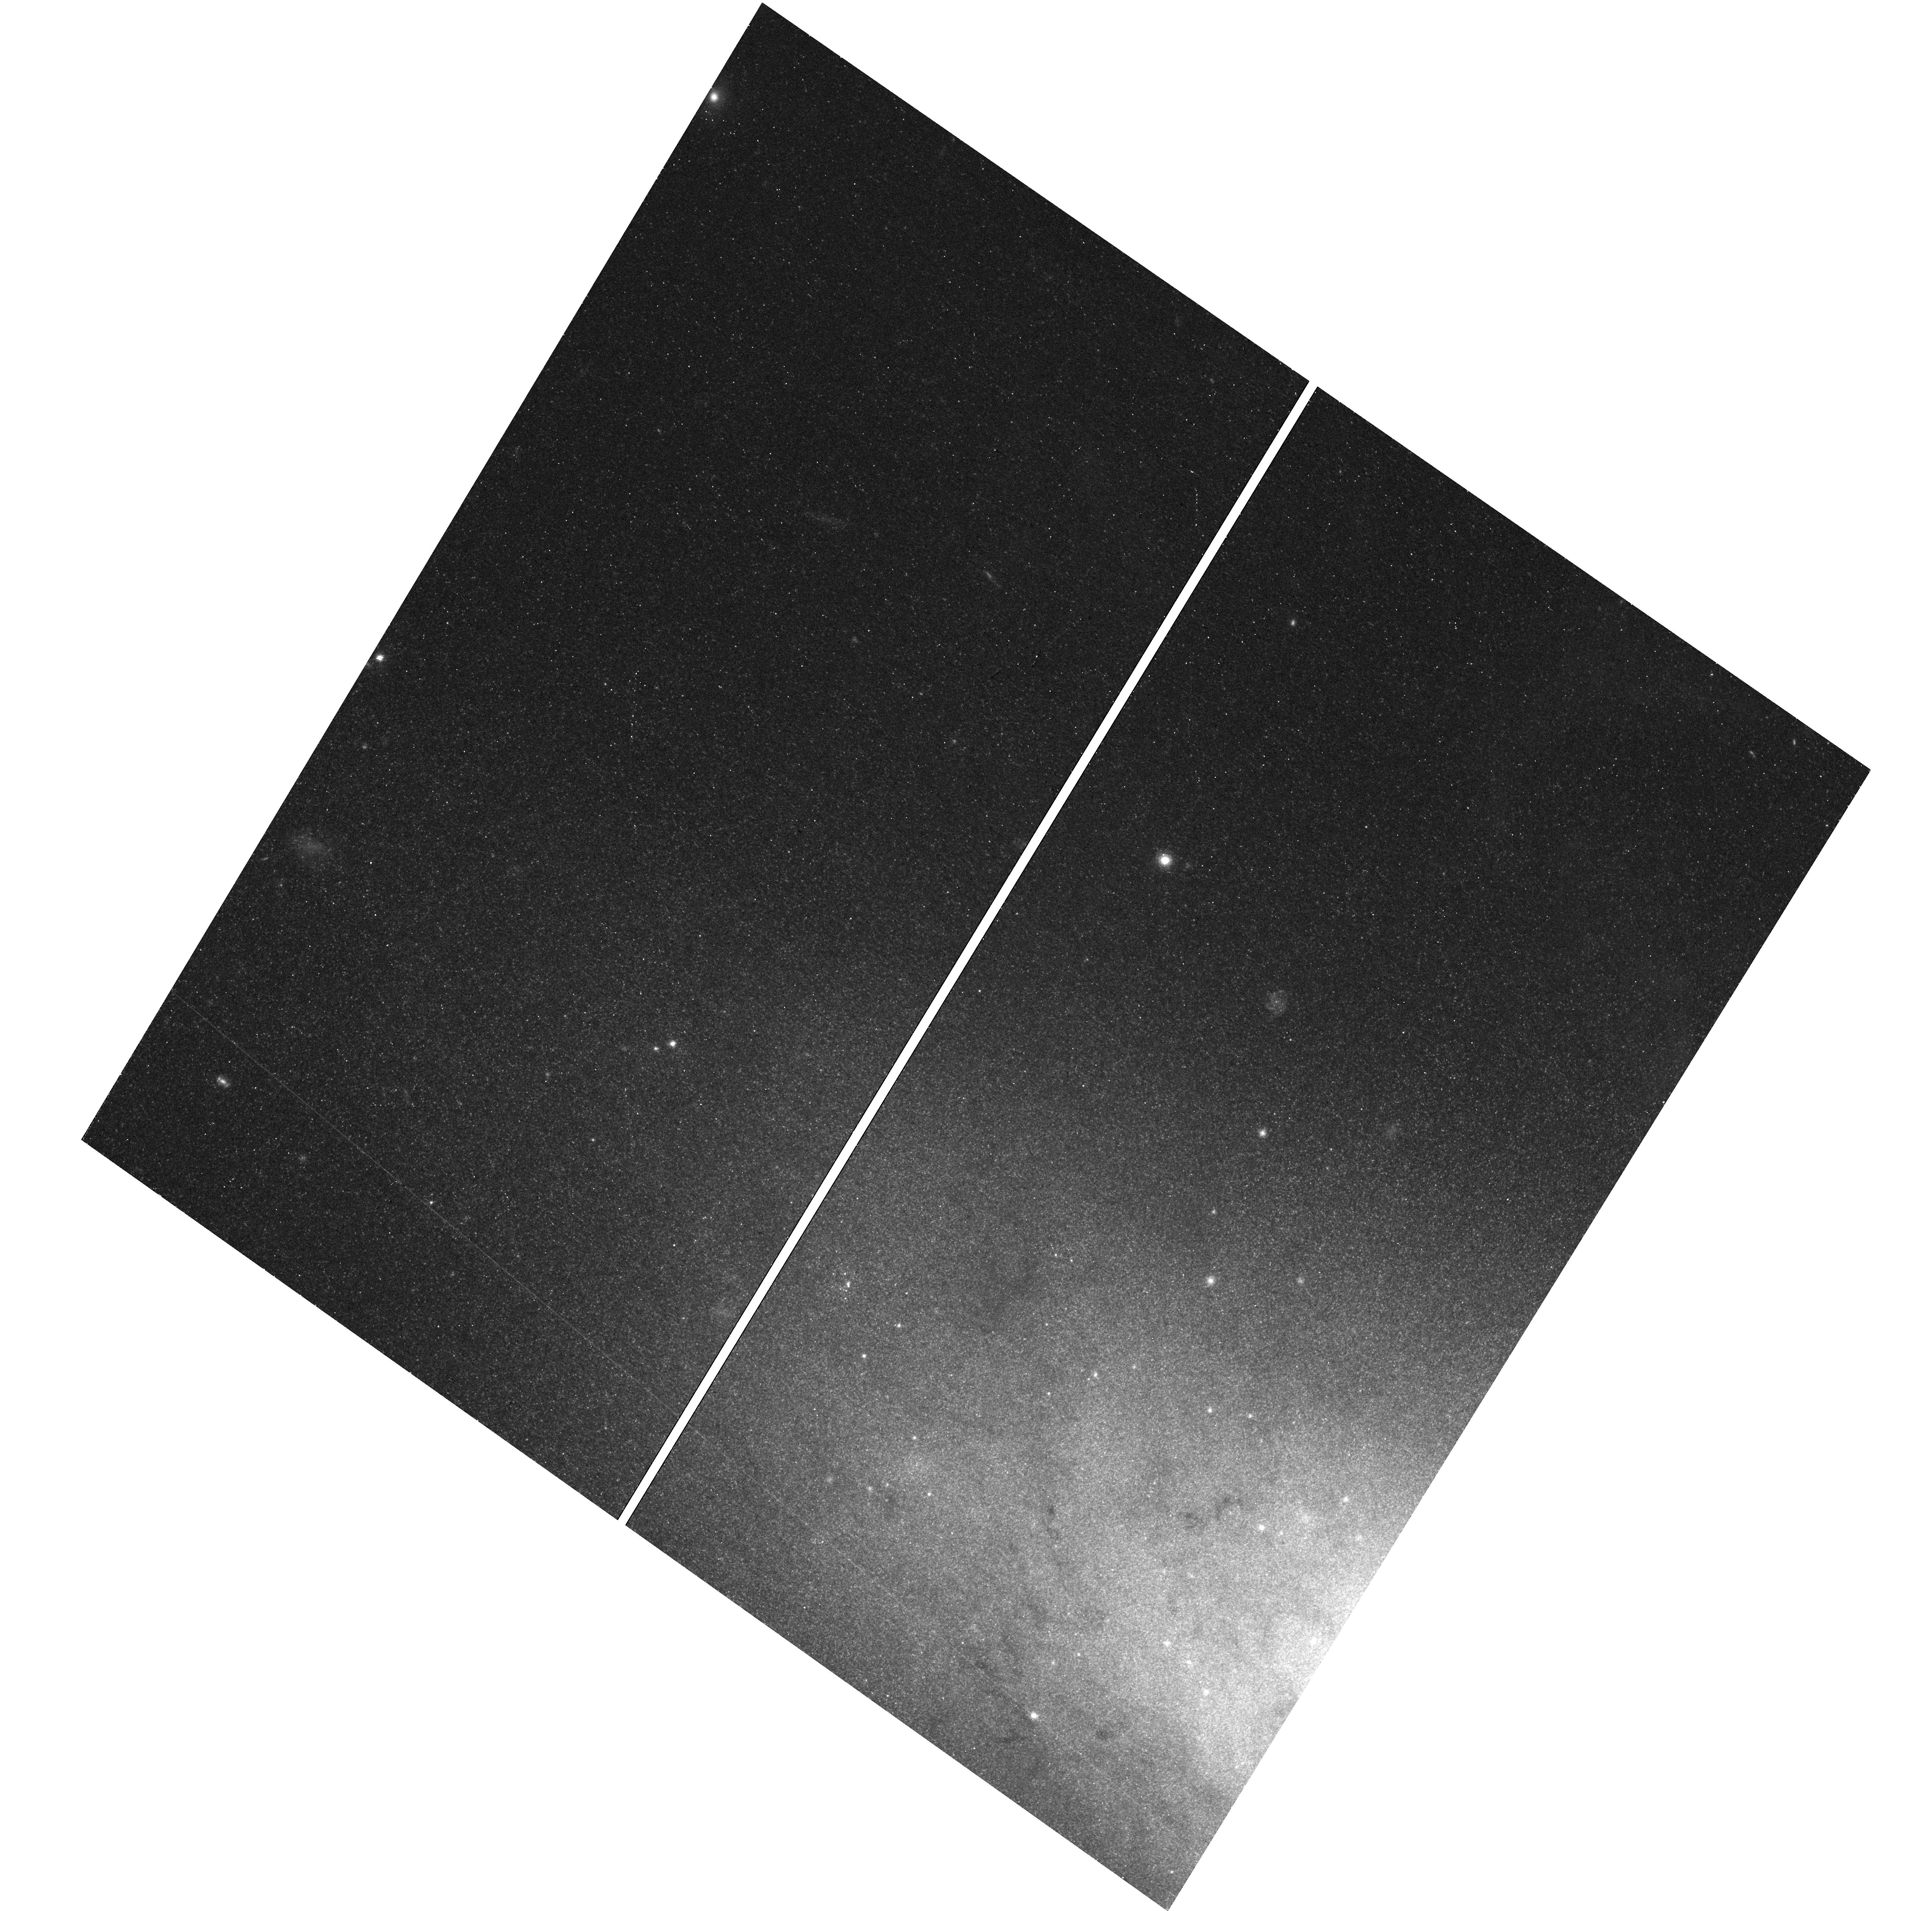
Target: field at RA 149.133°, Dec 69.726°. Instrument: WFC3/UVIS. Filter: F555W. Exposure: 16 min. Observation ID: hst_13286_56_wfc3_uvis_f555w_icb156

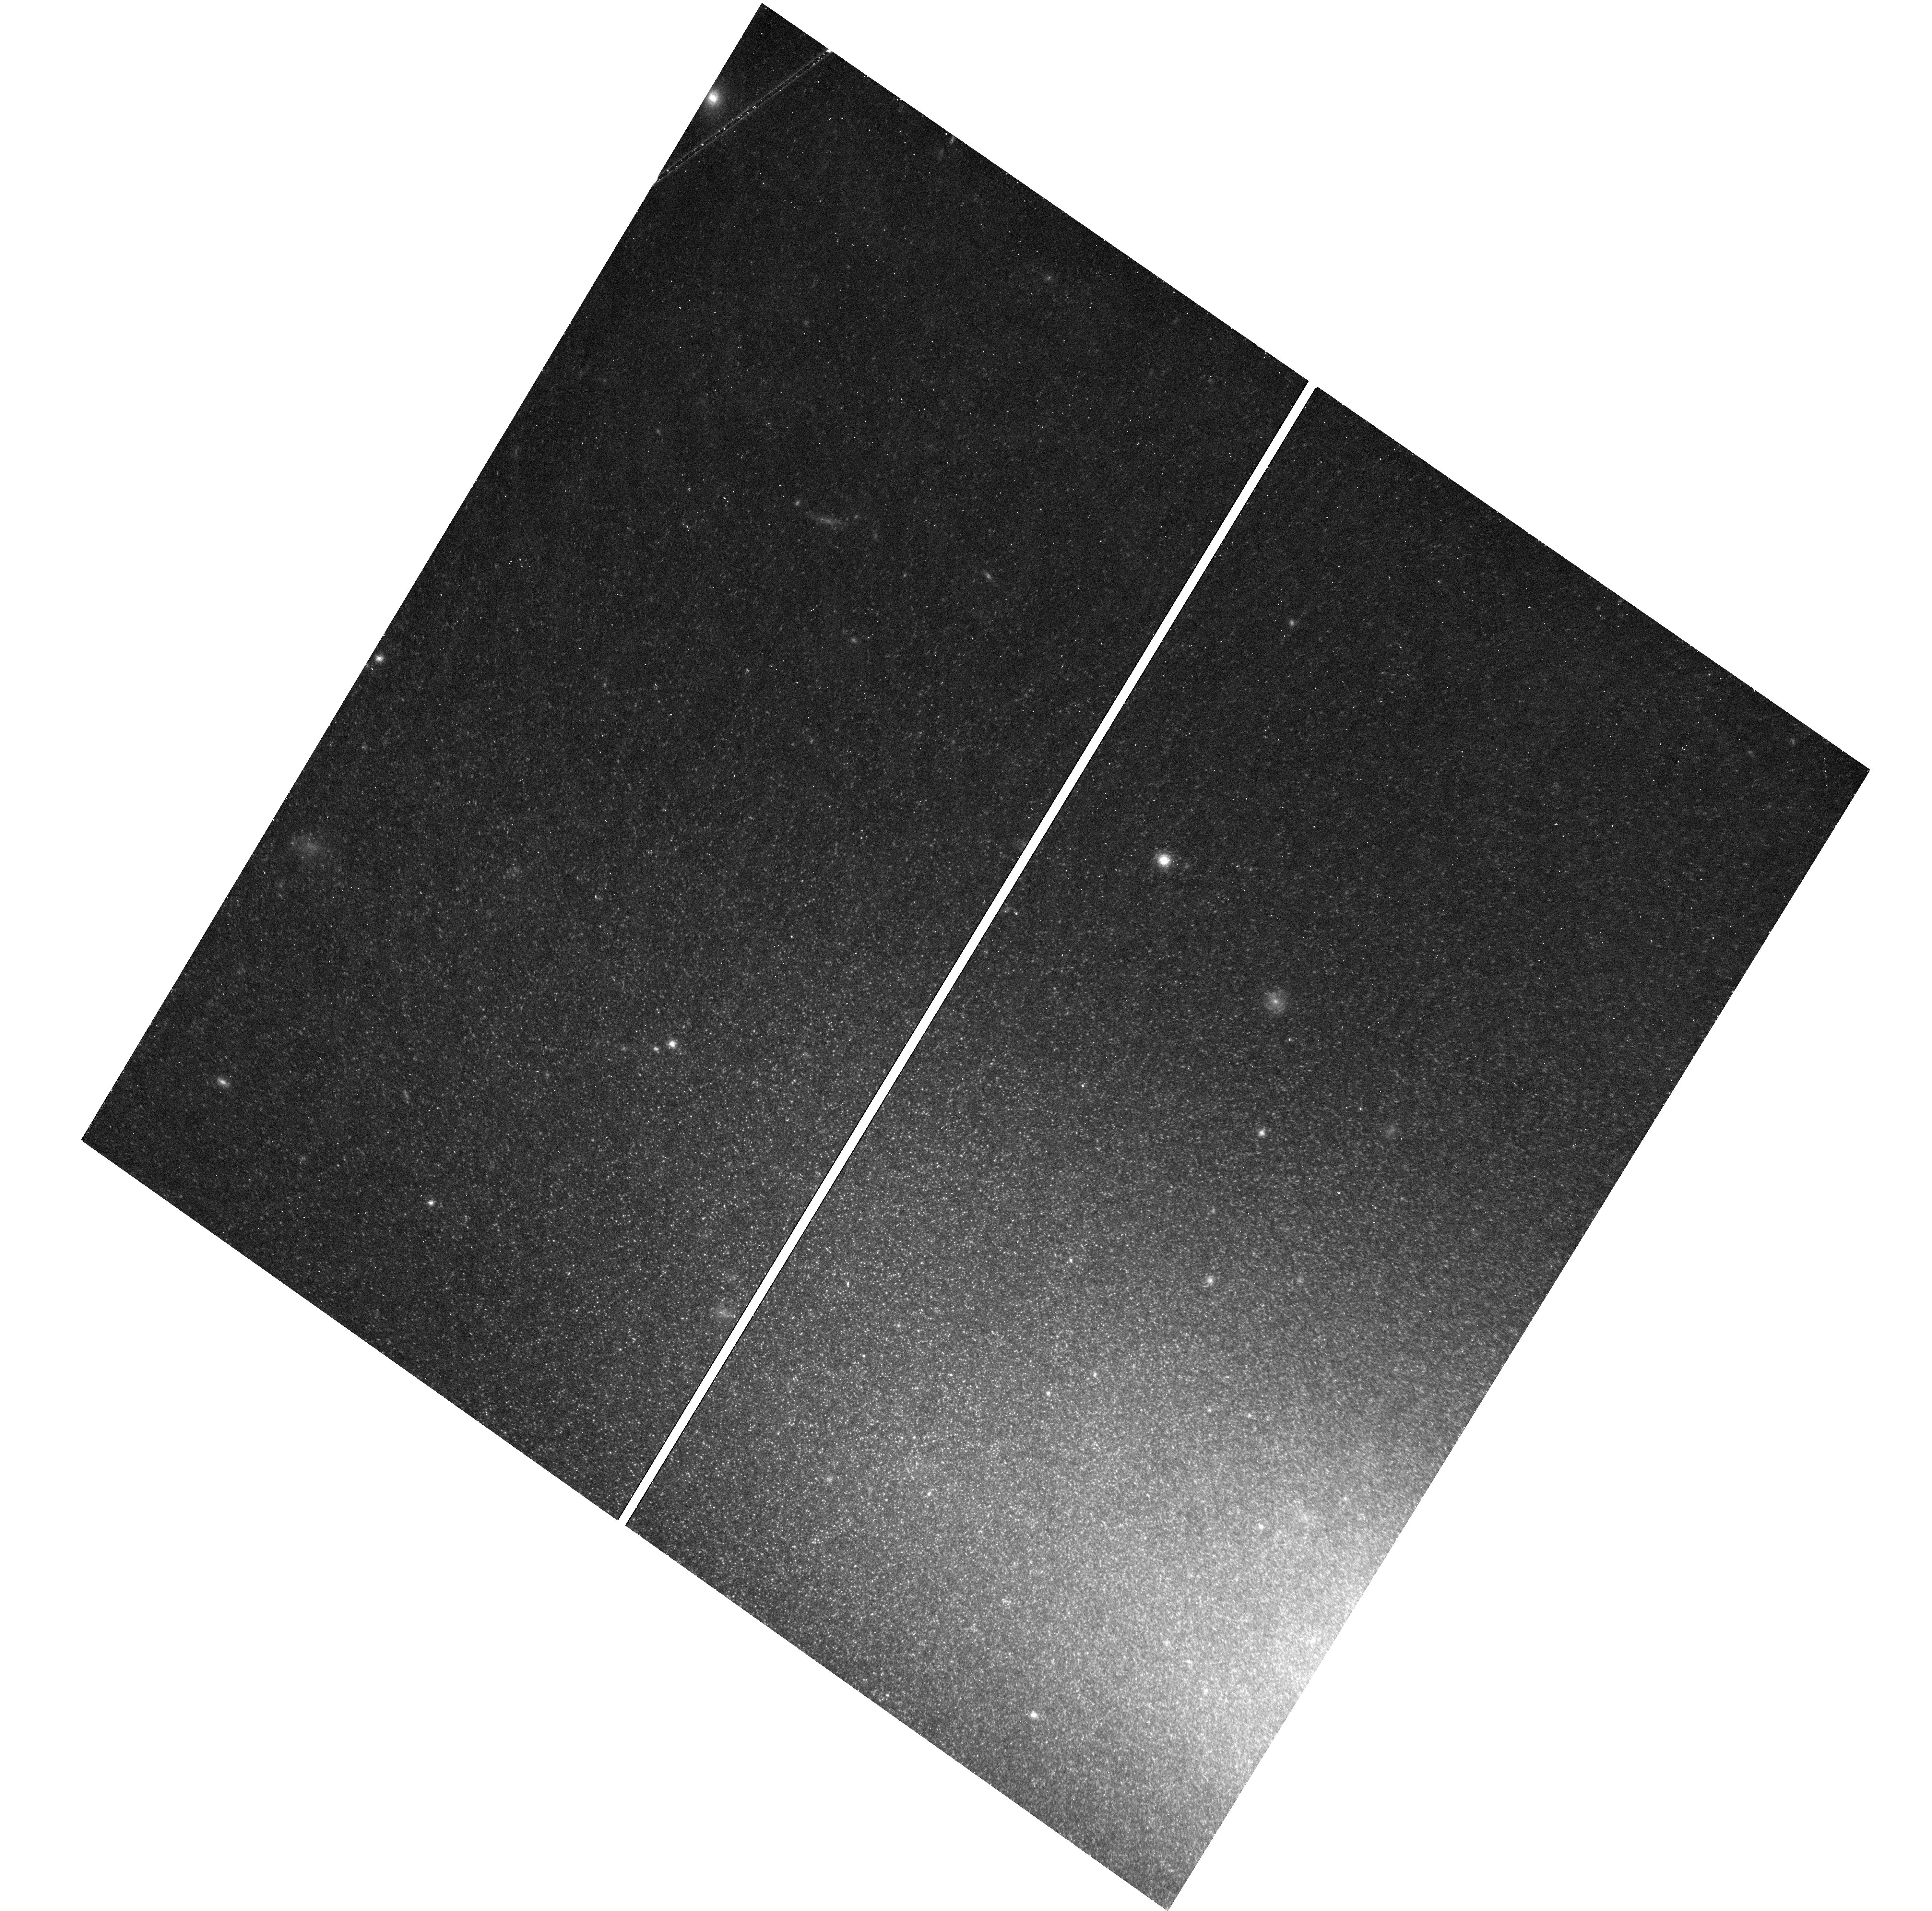
Target: field at RA 149.133°, Dec 69.726°. Instrument: WFC3/UVIS. Filter: F814W. Exposure: 16 min. Observation ID: hst_13286_53_wfc3_uvis_f814w_icb153

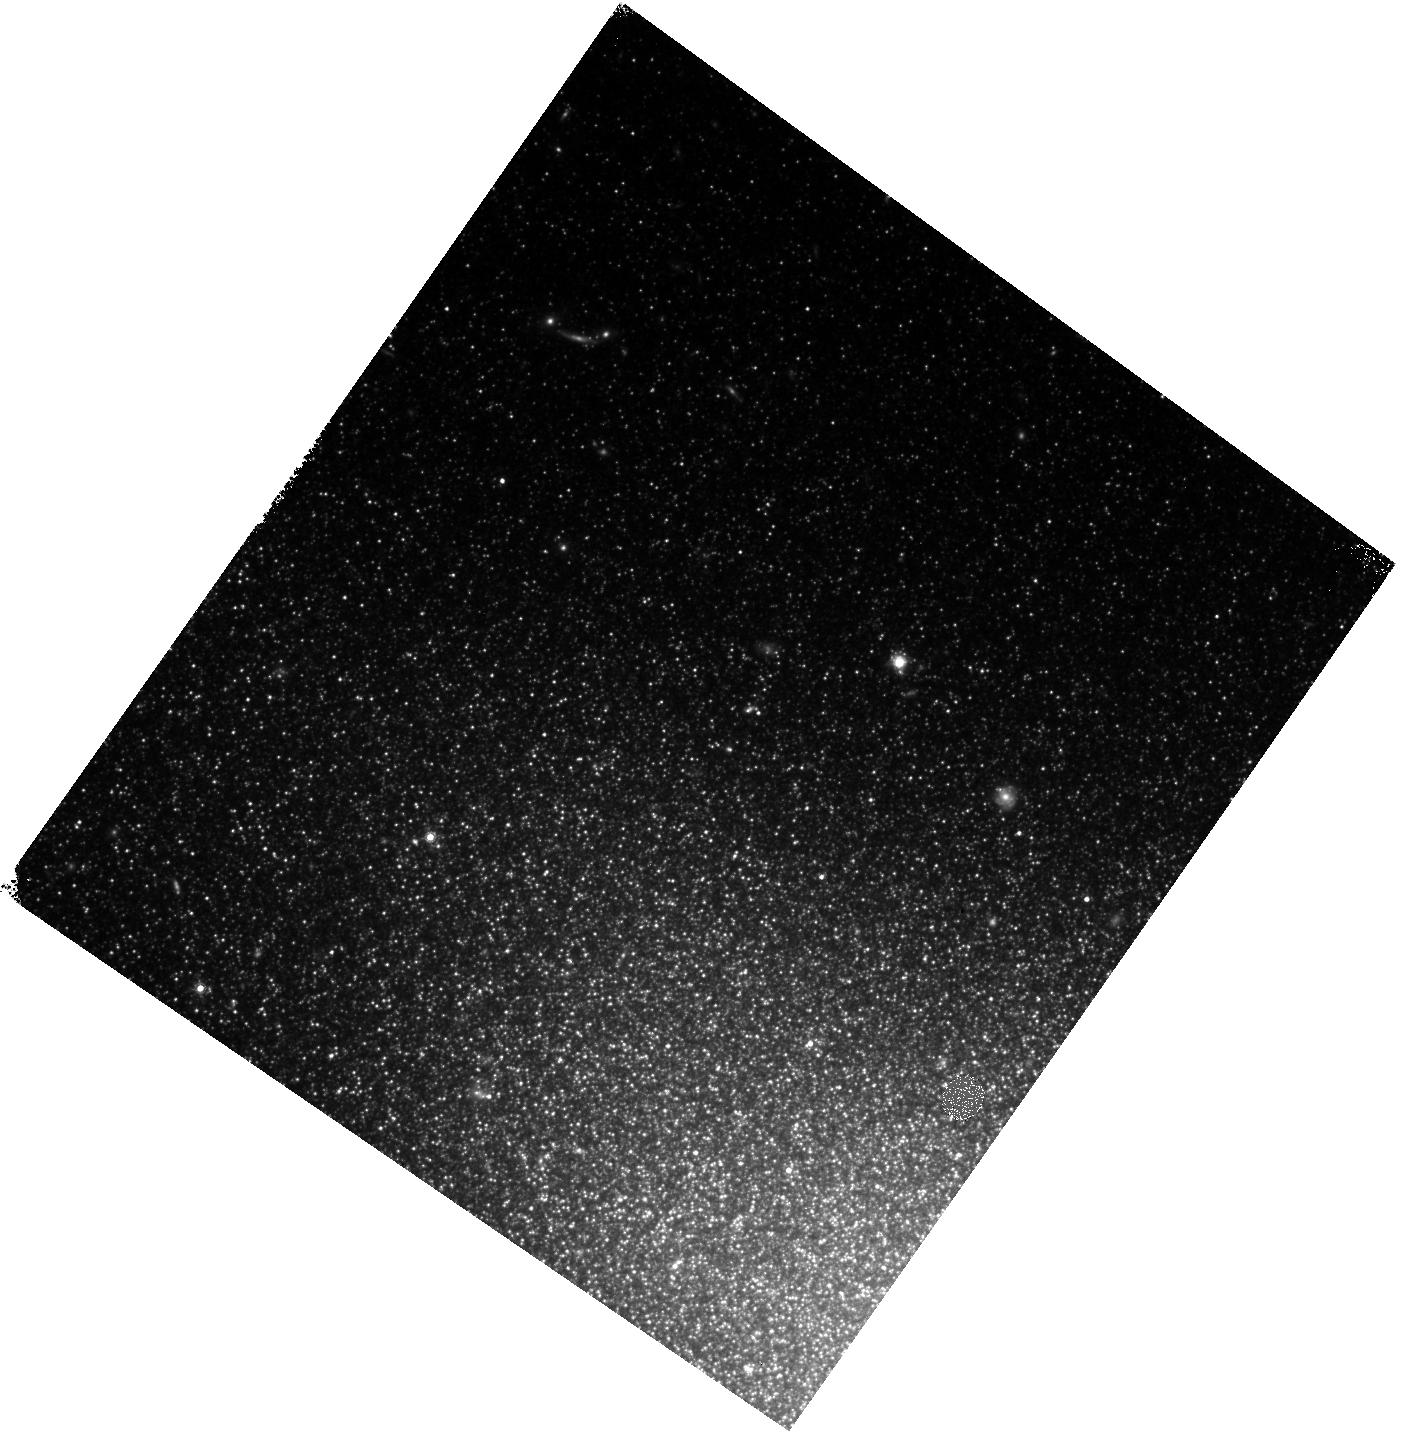
Target: field at RA 149.127°, Dec 69.727°. Instrument: WFC3/IR. Filter: F160W. Exposure: 1.4 h. Observation ID: hst_13286_59_wfc3_ir_f160w_icb159

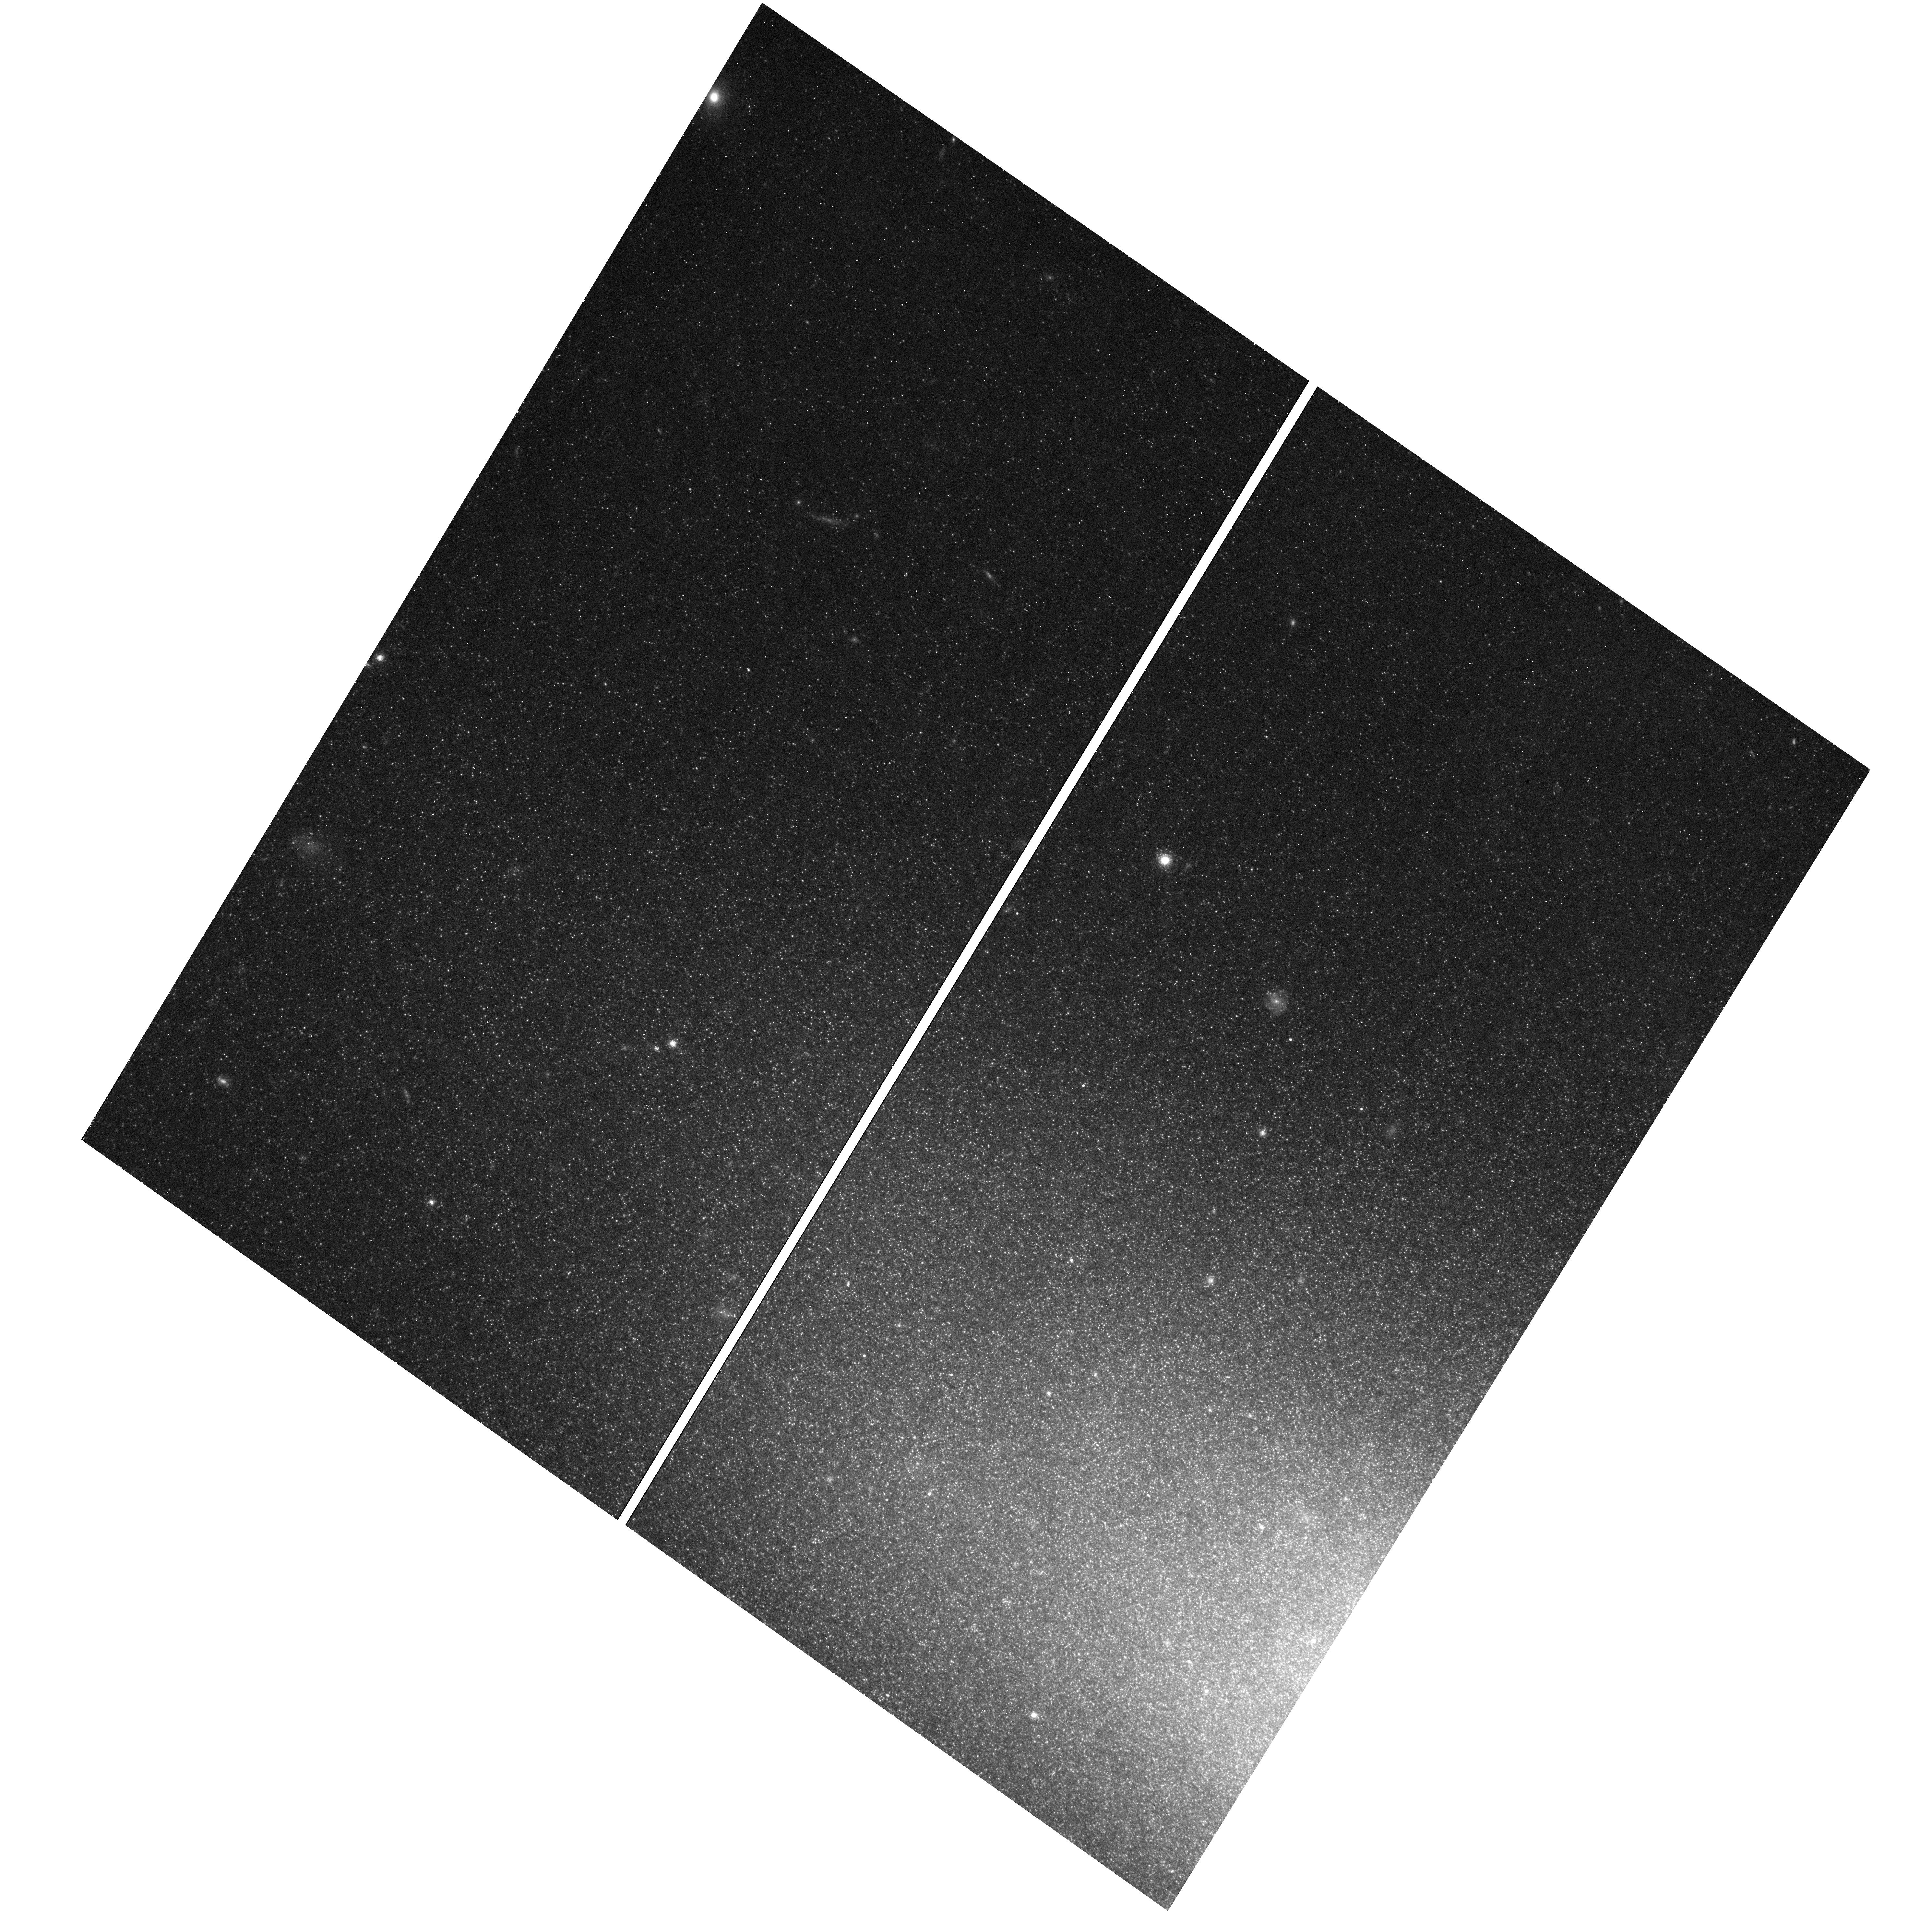
Target: field at RA 149.133°, Dec 69.726°. Instrument: WFC3/UVIS. Filter: F814W. Exposure: 16 min. Observation ID: hst_13286_55_wfc3_uvis_f814w_icb155

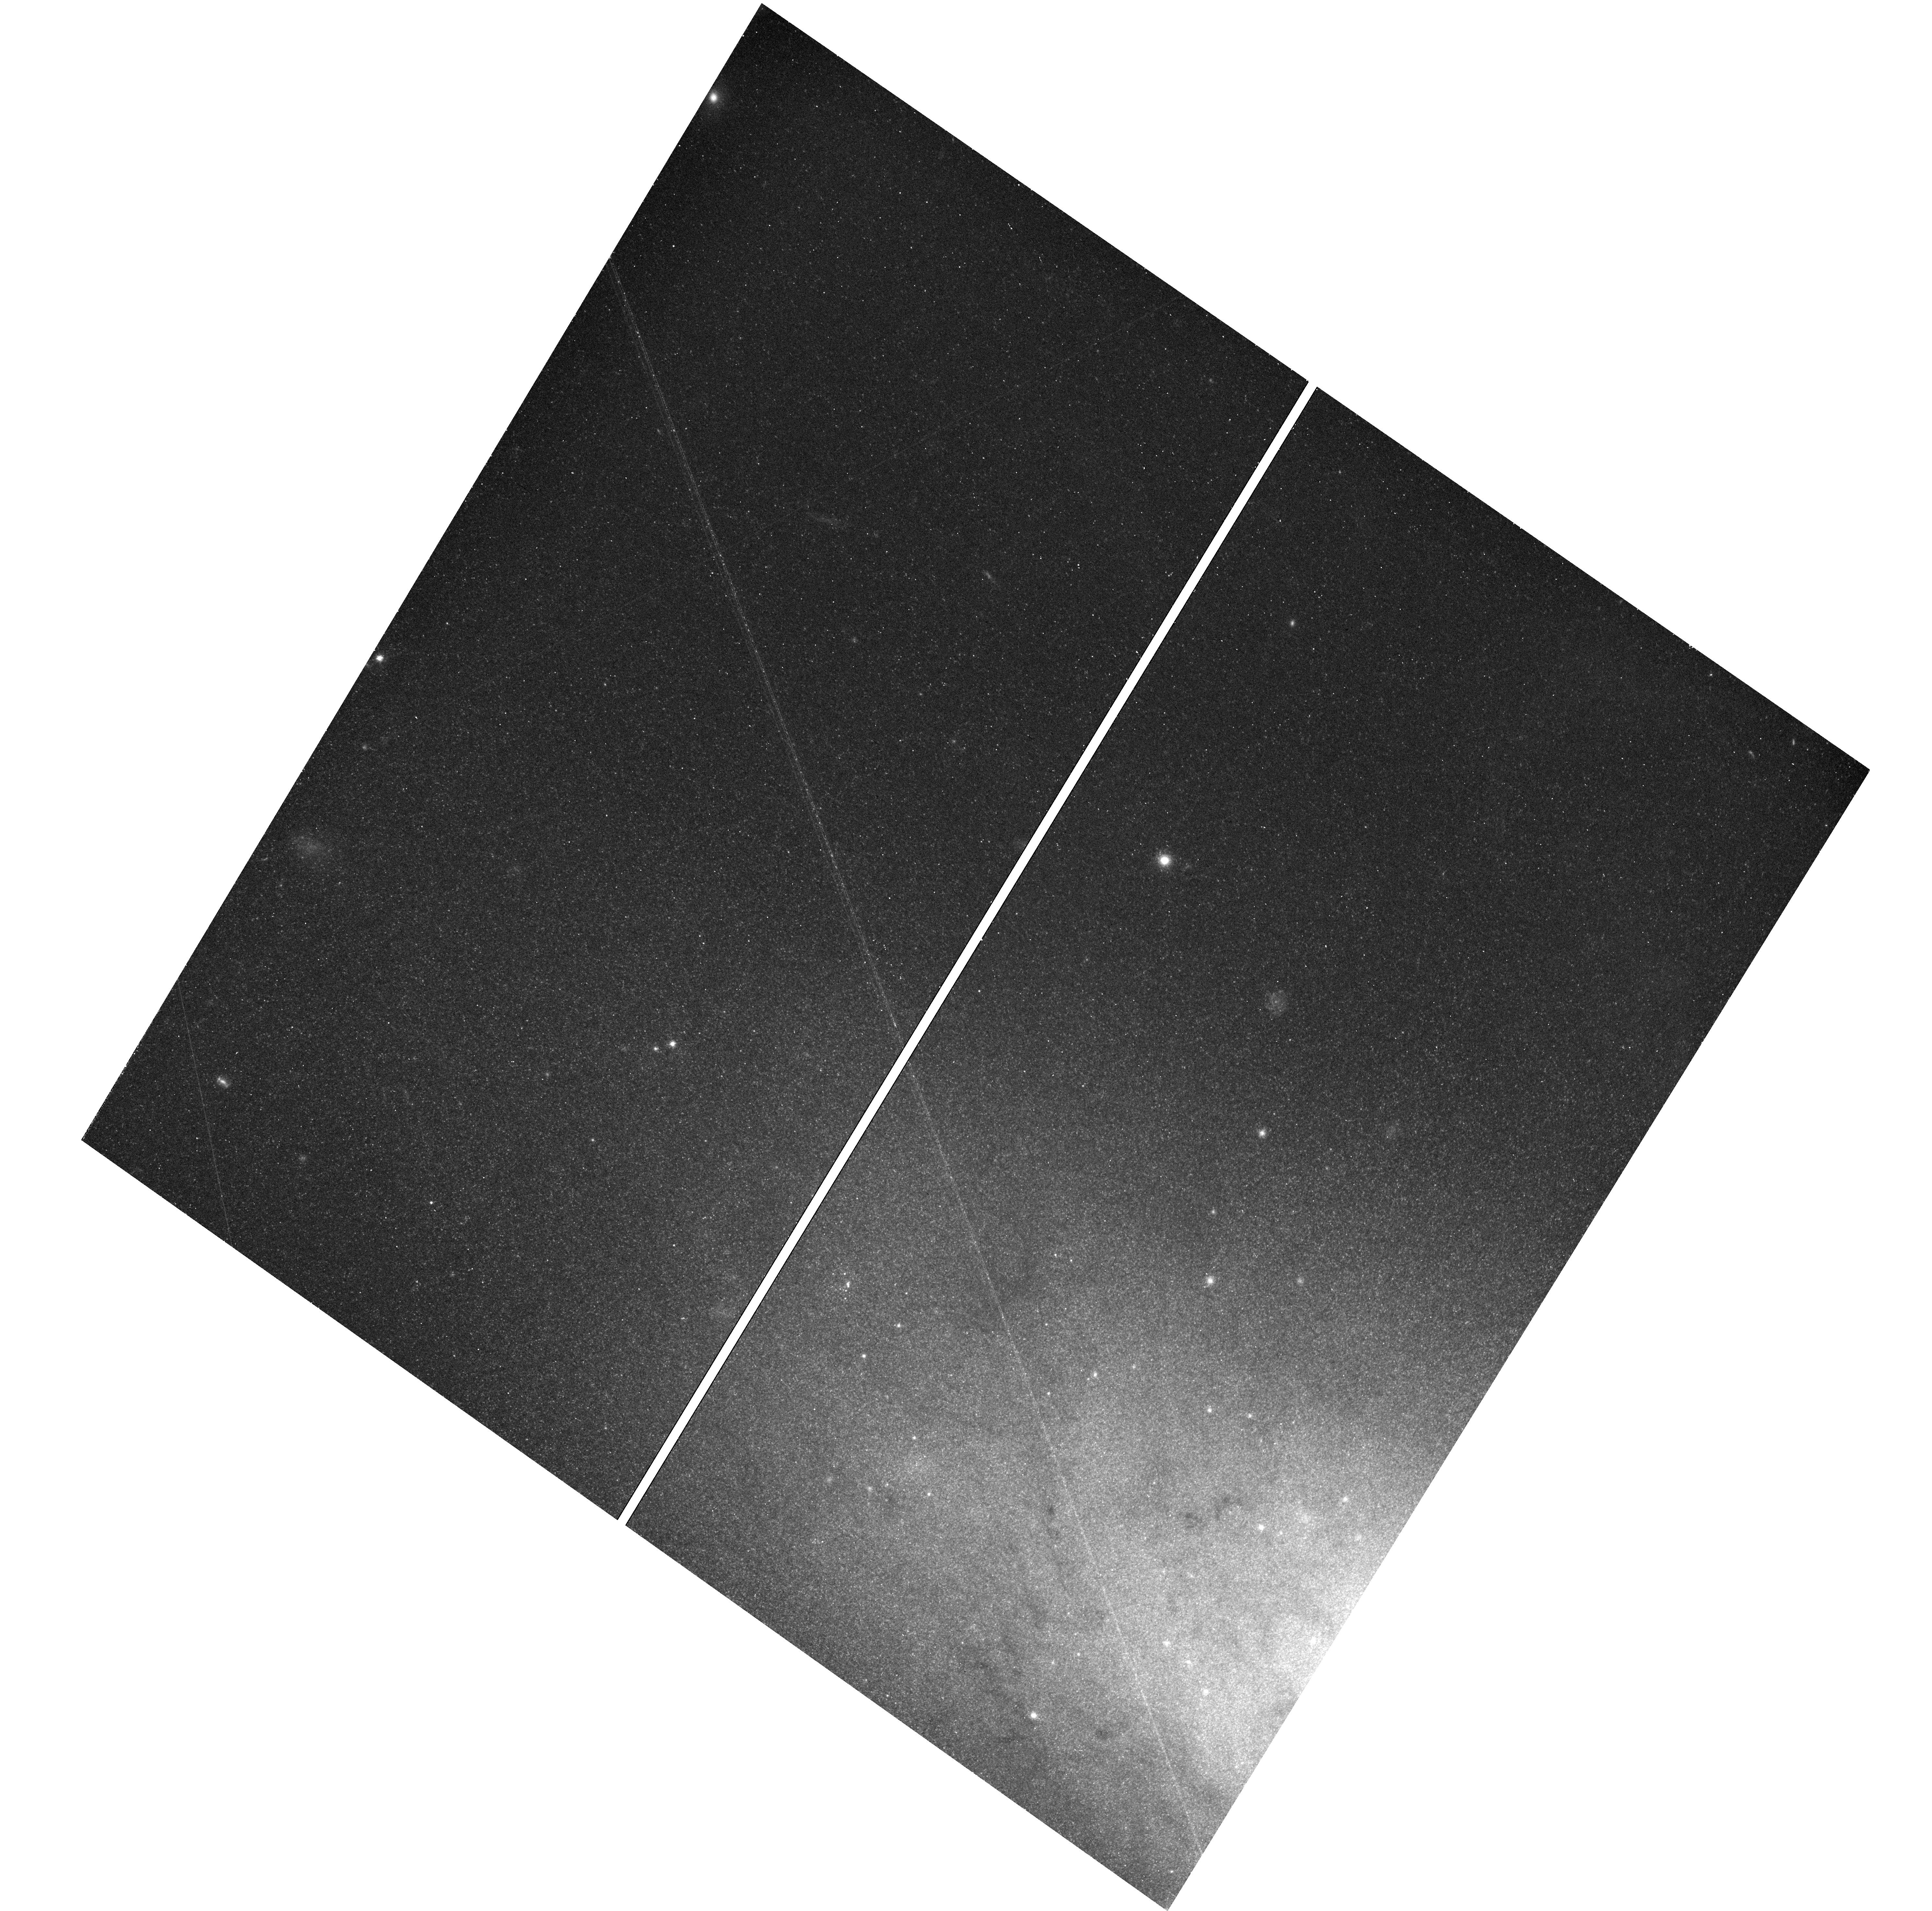
Target: field at RA 149.133°, Dec 69.726°. Instrument: WFC3/UVIS. Filter: F555W. Exposure: 19 min. Observation ID: hst_13286_50_wfc3_uvis_f555w_icb150

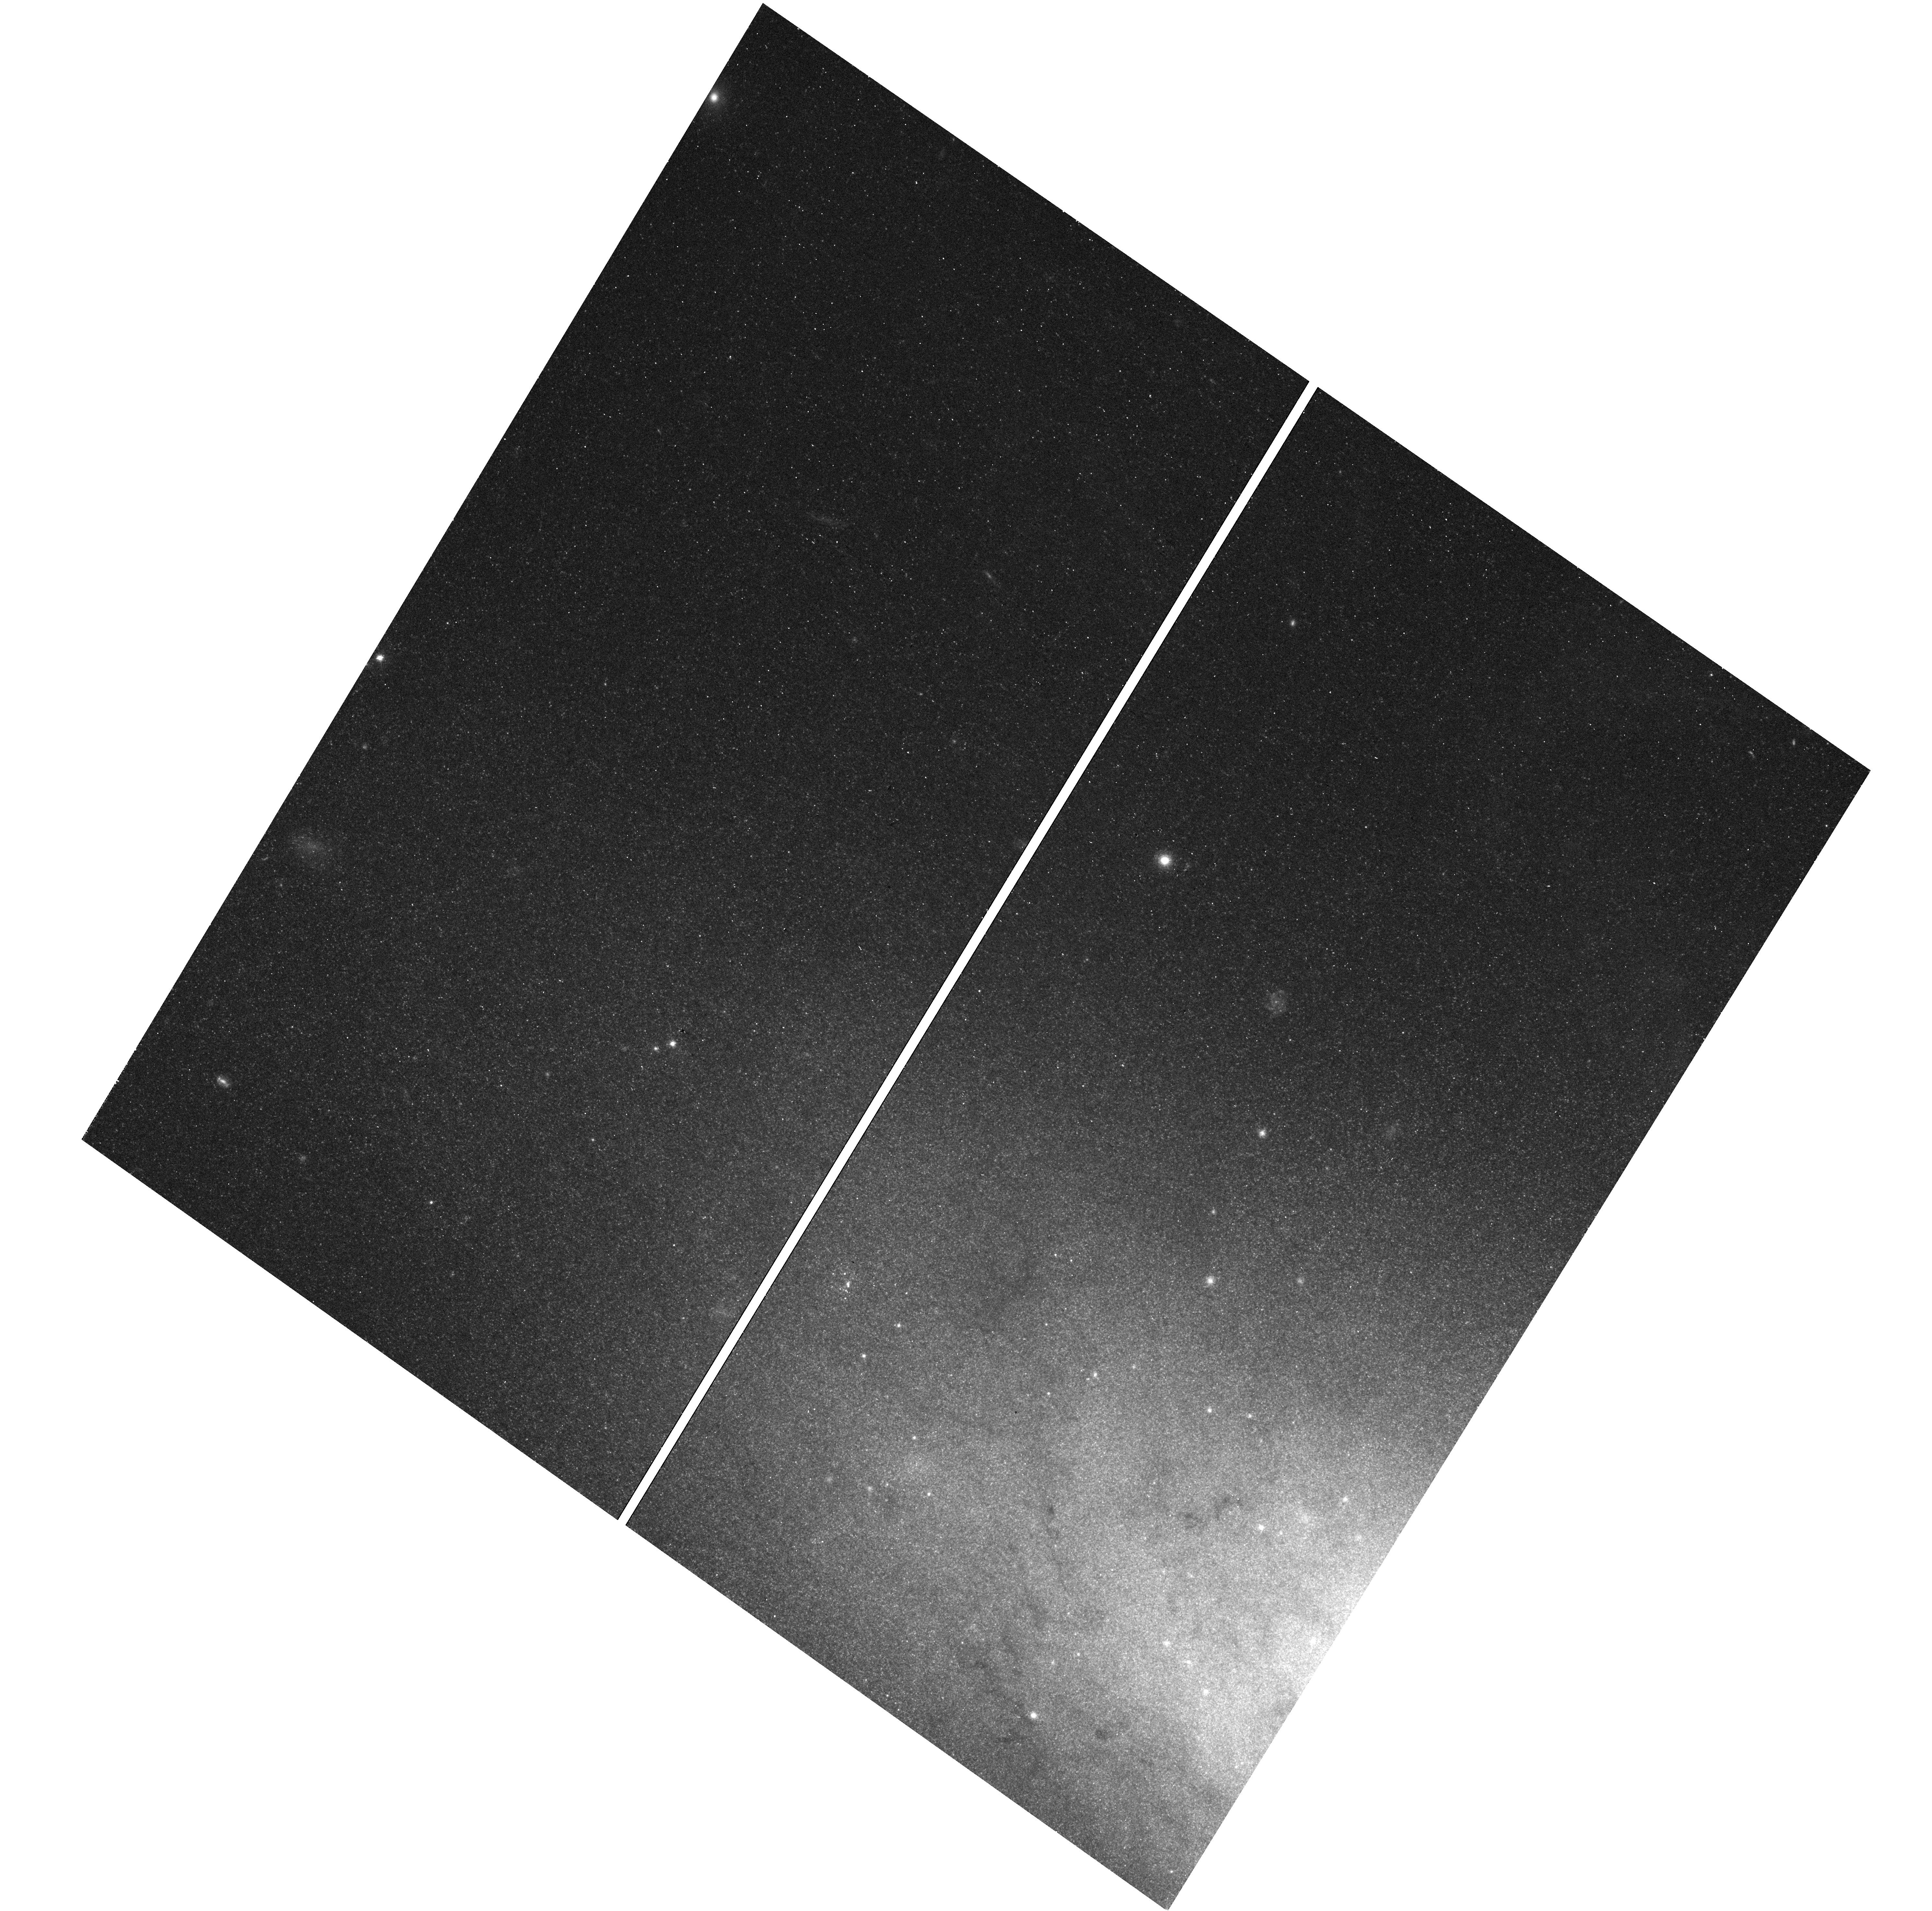
Target: field at RA 149.133°, Dec 69.726°. Instrument: WFC3/UVIS. Filter: F555W. Exposure: 16 min. Observation ID: hst_13286_53_wfc3_uvis_f555w_icb153

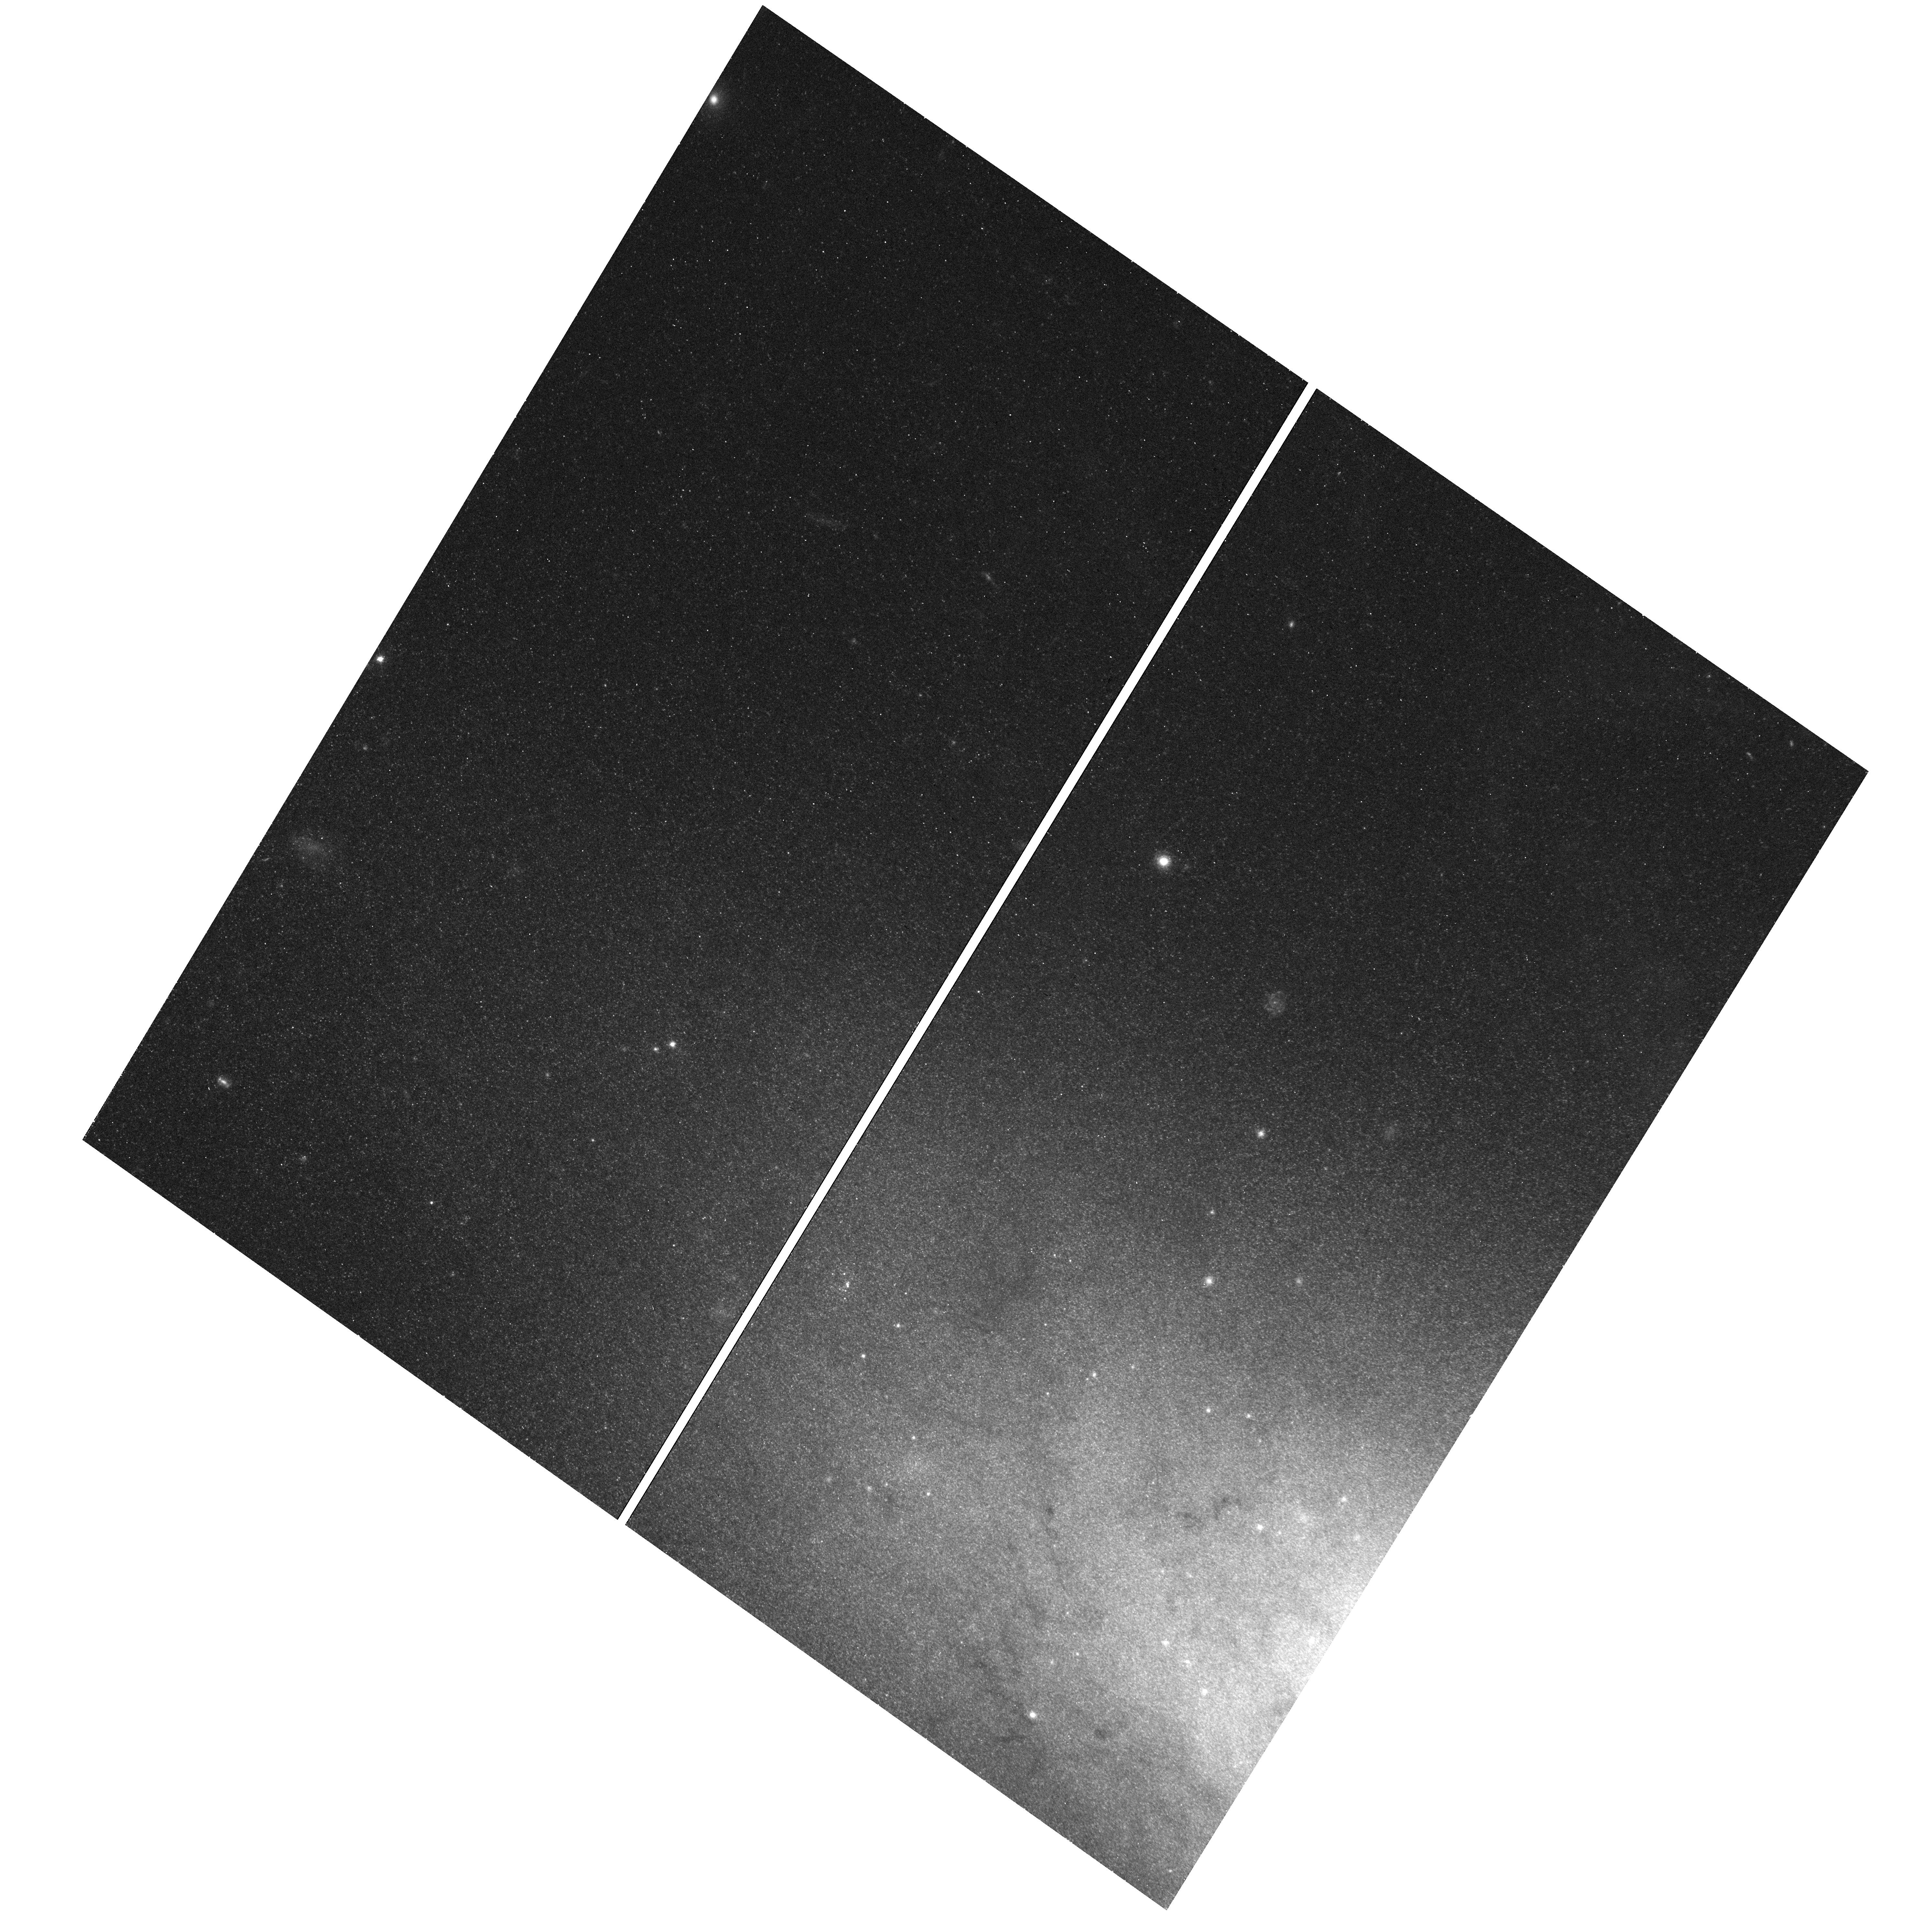
Target: field at RA 149.133°, Dec 69.726°. Instrument: WFC3/UVIS. Filter: F555W. Exposure: 16 min. Observation ID: hst_13286_54_wfc3_uvis_f555w_icb154

Understanding the Progenitor Systems, Explosion Mechanisms, and Cosmological Utility of Type Ia Supernovae (PI: Foley, Ryan)

Despite using Type Ia supernovae (SN Ia) to precisely measure cosmological parameters, we still do not know basic facts about the progenitor systems and explosions. Theory suggests that changing the metallicity of a SN Ia progenitor will change its peak luminosity, but not its light-curve shape. As a result, this effect should lead to an increase in Hubble scatter, reducing the precision with which we can measure distances. Additionally, if the average progenitor metallicity changes with redshift, cosmological measurements could be biased. Models also indicate that changing the progenitor metallicity will have relatively little effect on the appearance of optical SN data, but significantly change UV spectra. These data can only be obtained with HST. We recently published the first robust detection of two SN Ia with different progenitor metallicities. These "twin" SN had nearly identical optical spectra and light-curve shapes, but different UV spectra and peak luminosities, consistent with the models. We now must increase the sample of SN Ia with good UV spectral time series to investigate the impact of metallicity on SN properties. To do this, we plan to obtain UV spectral time series of 3 SN Ia, more than doubling the sample. UV observations are critical to the understanding of SN Ia explosions and progenitors. This is our best opportunity to further our understanding of SN Ia while directly improving the utility of SN Ia for cosmology.